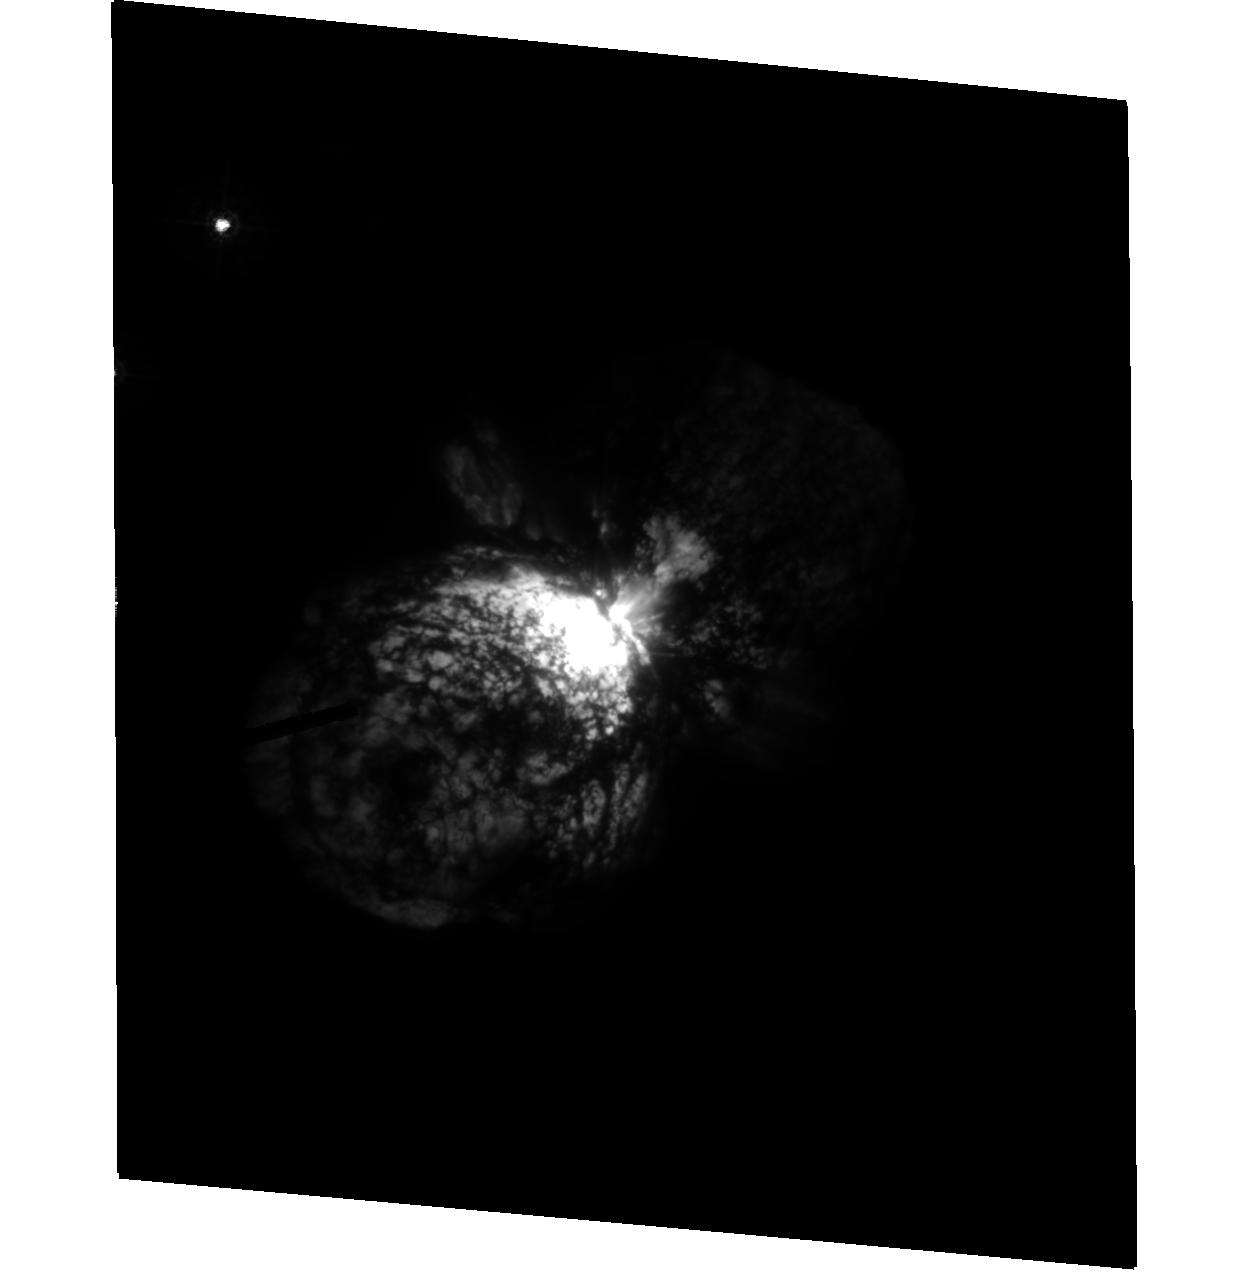
Target: HD93308
Instrument: ACS/HRC
Filter: F330W
Exposure: 17 min
Observation ID: hst_9721_02_acs_hrc_f330w_j8pl02

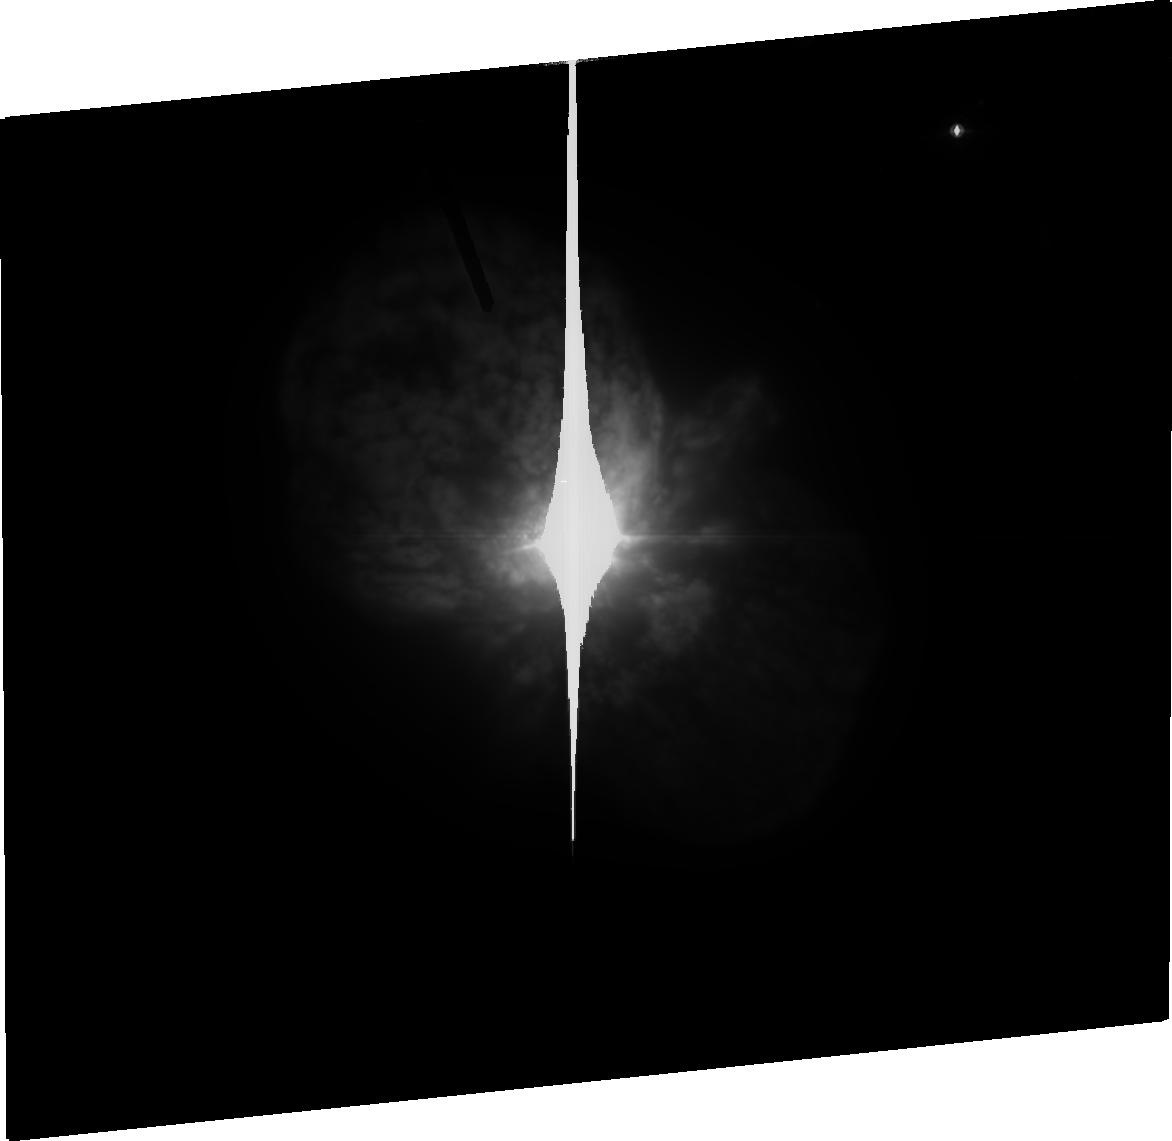
Target: HD93308
Instrument: ACS/HRC
Filter: FR914M
Exposure: 18 min
Observation ID: j8pl03070

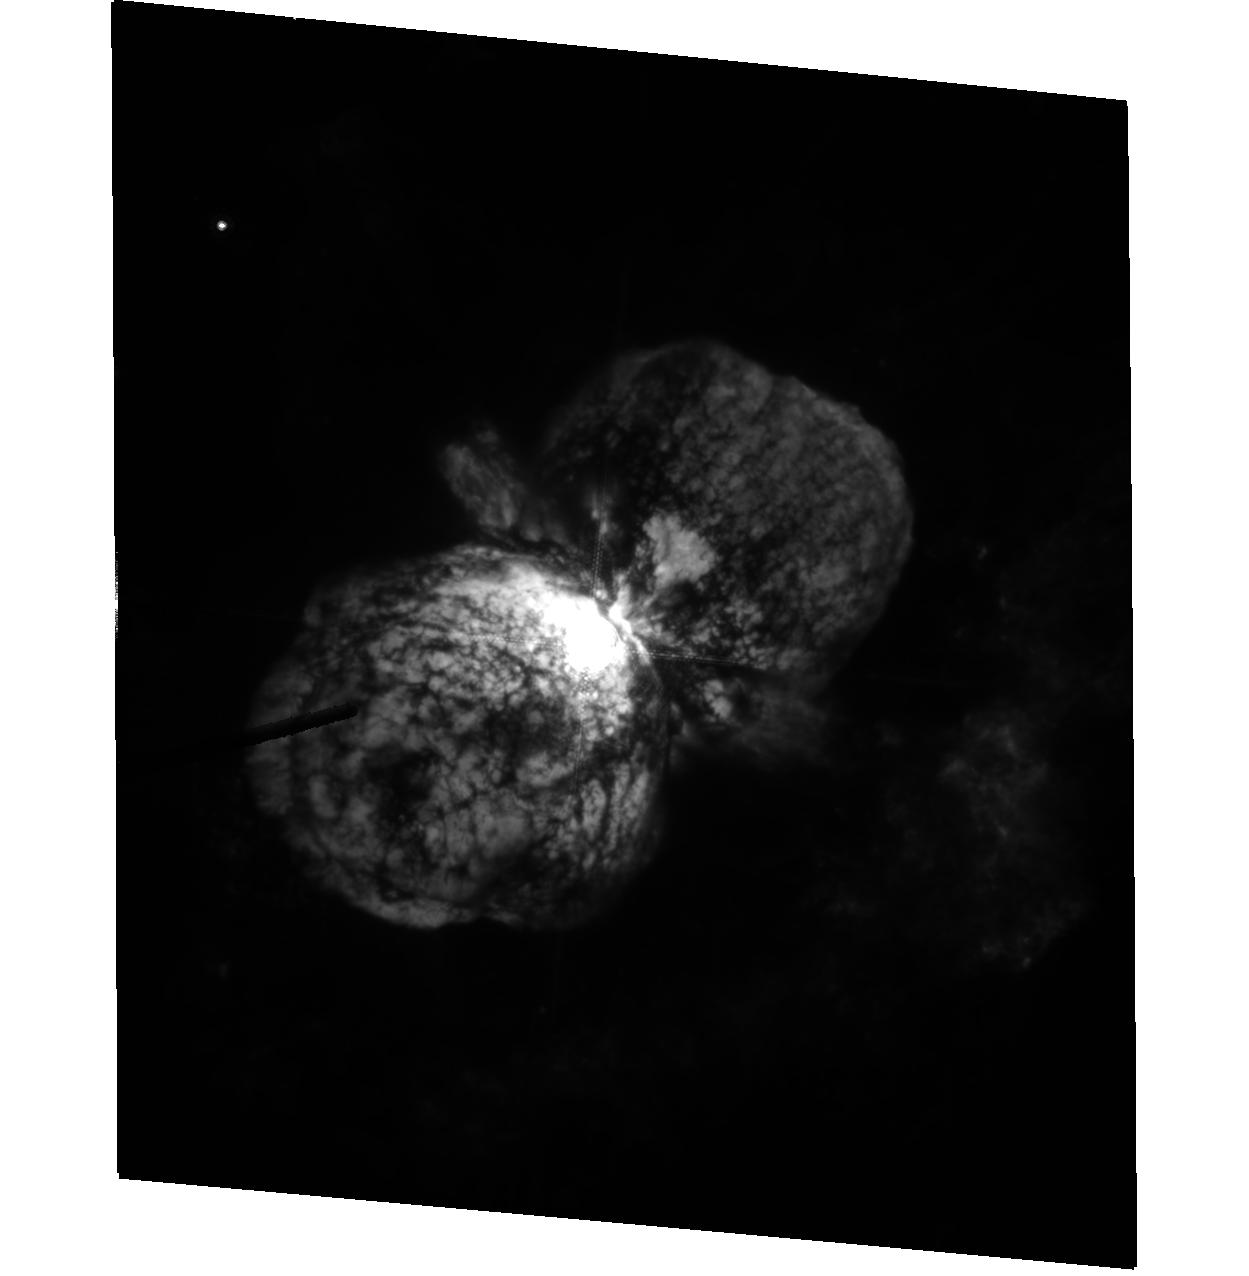
Target: HD93308
Instrument: ACS/HRC
Filter: F660N
Exposure: 28 min
Observation ID: hst_9721_01_acs_hrc_f660n_j8pl01

The Kinematics and Dynamics of the Material Surrouding Eta Carinae (PI: Dorland, Bryan N.)

We propose a series of observations using ACS/HRC that will perform astrometric measurements of the ejecta around eta Car. We will observe ejecta in three distinct regions: the inner (characterized by the close-in debris such as the Weigelt blobs), the intermediate (primarily the equatorial disk), and the outer (the homunculus and the North and South Jet structures). These observations will provide second and third epoch measurements vs. previous WFPC2 data. The resultant significantly increased temporal baseline (with corresponding decreases in proper motion, date of origin and 3D orientation errors) will allow for the detection of acceleration and non-radial motion in the ejecta, testing the canonical hypothesis of ballistic motion. A secondary goal of the observations will be to compare the HRC measurements with concurrent Cycle 12 WFPC2 measurements taken by other observers (who have indicated they will release their data immediately) is order to provide a calibration link between the WFPC2 and HRC astrometric frames. Our proposed HRC observations will require three HST orbits.